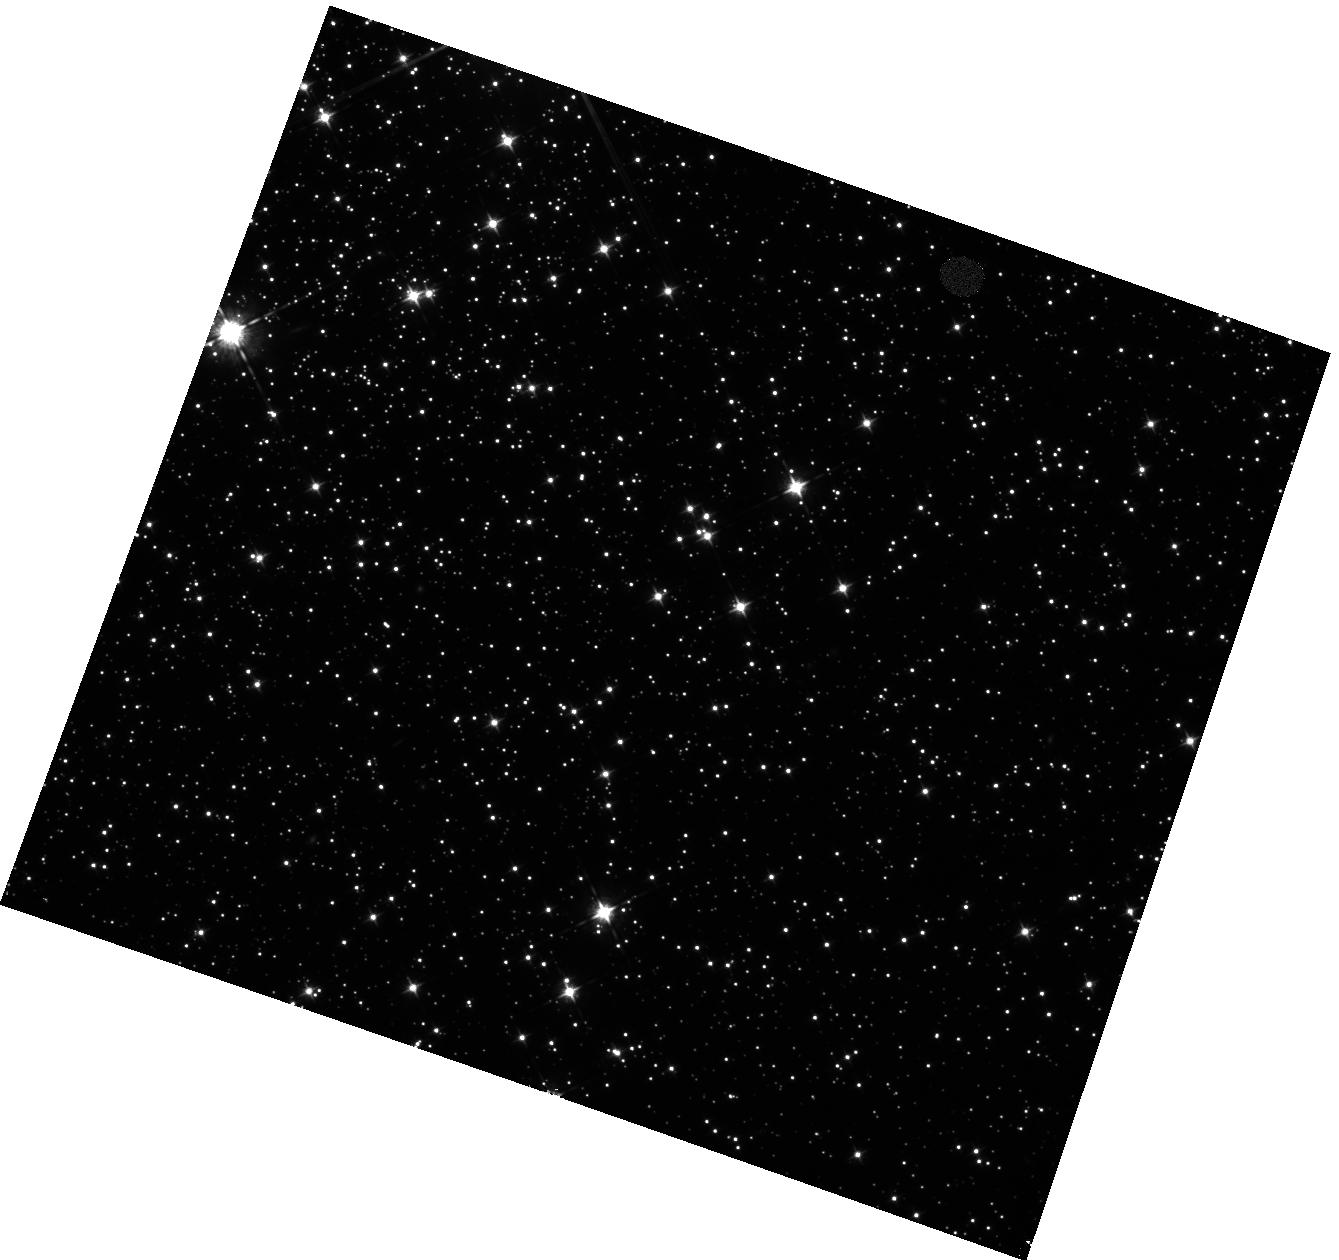
Target: OMEGA-CEN-IPSV
Instrument: WFC3/IR
Filter: F098M
Exposure: 42 min
Observation ID: hst_11916_02_wfc3_ir_f098m_ibc202

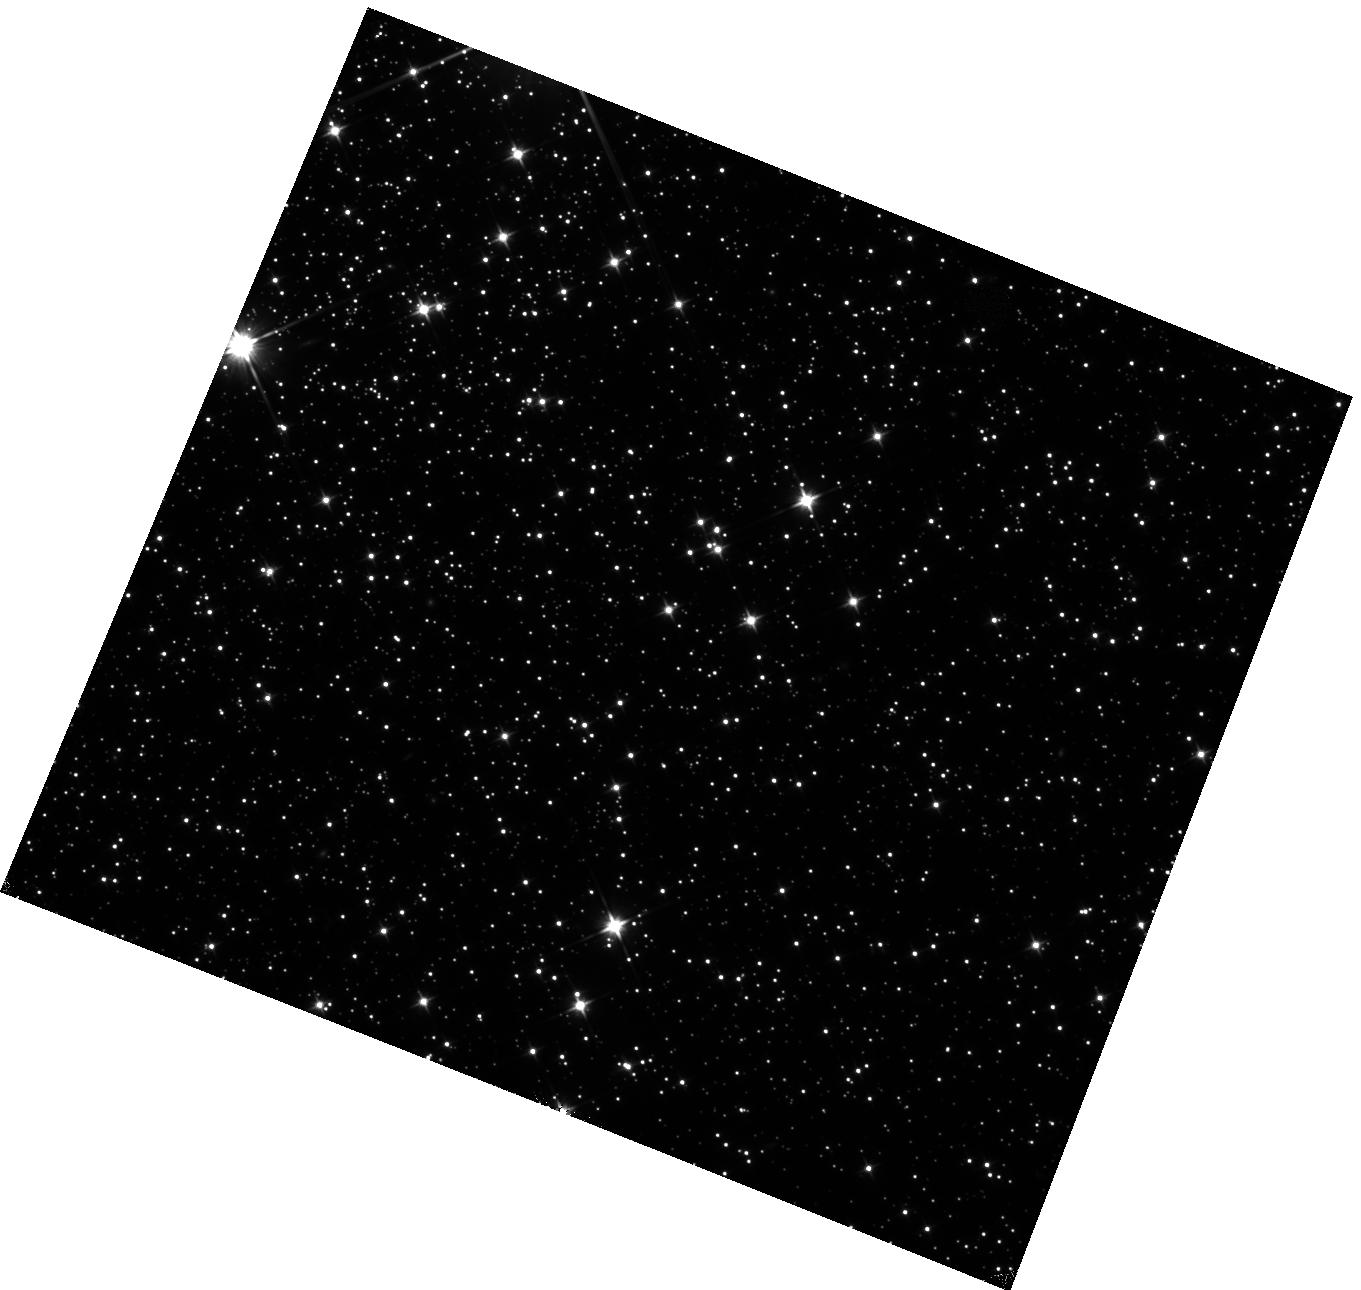
Target: OMEGA-CEN-IPSV
Instrument: WFC3/IR
Filter: F110W
Exposure: 20 min
Observation ID: hst_11916_01_wfc3_ir_f110w_ibc201

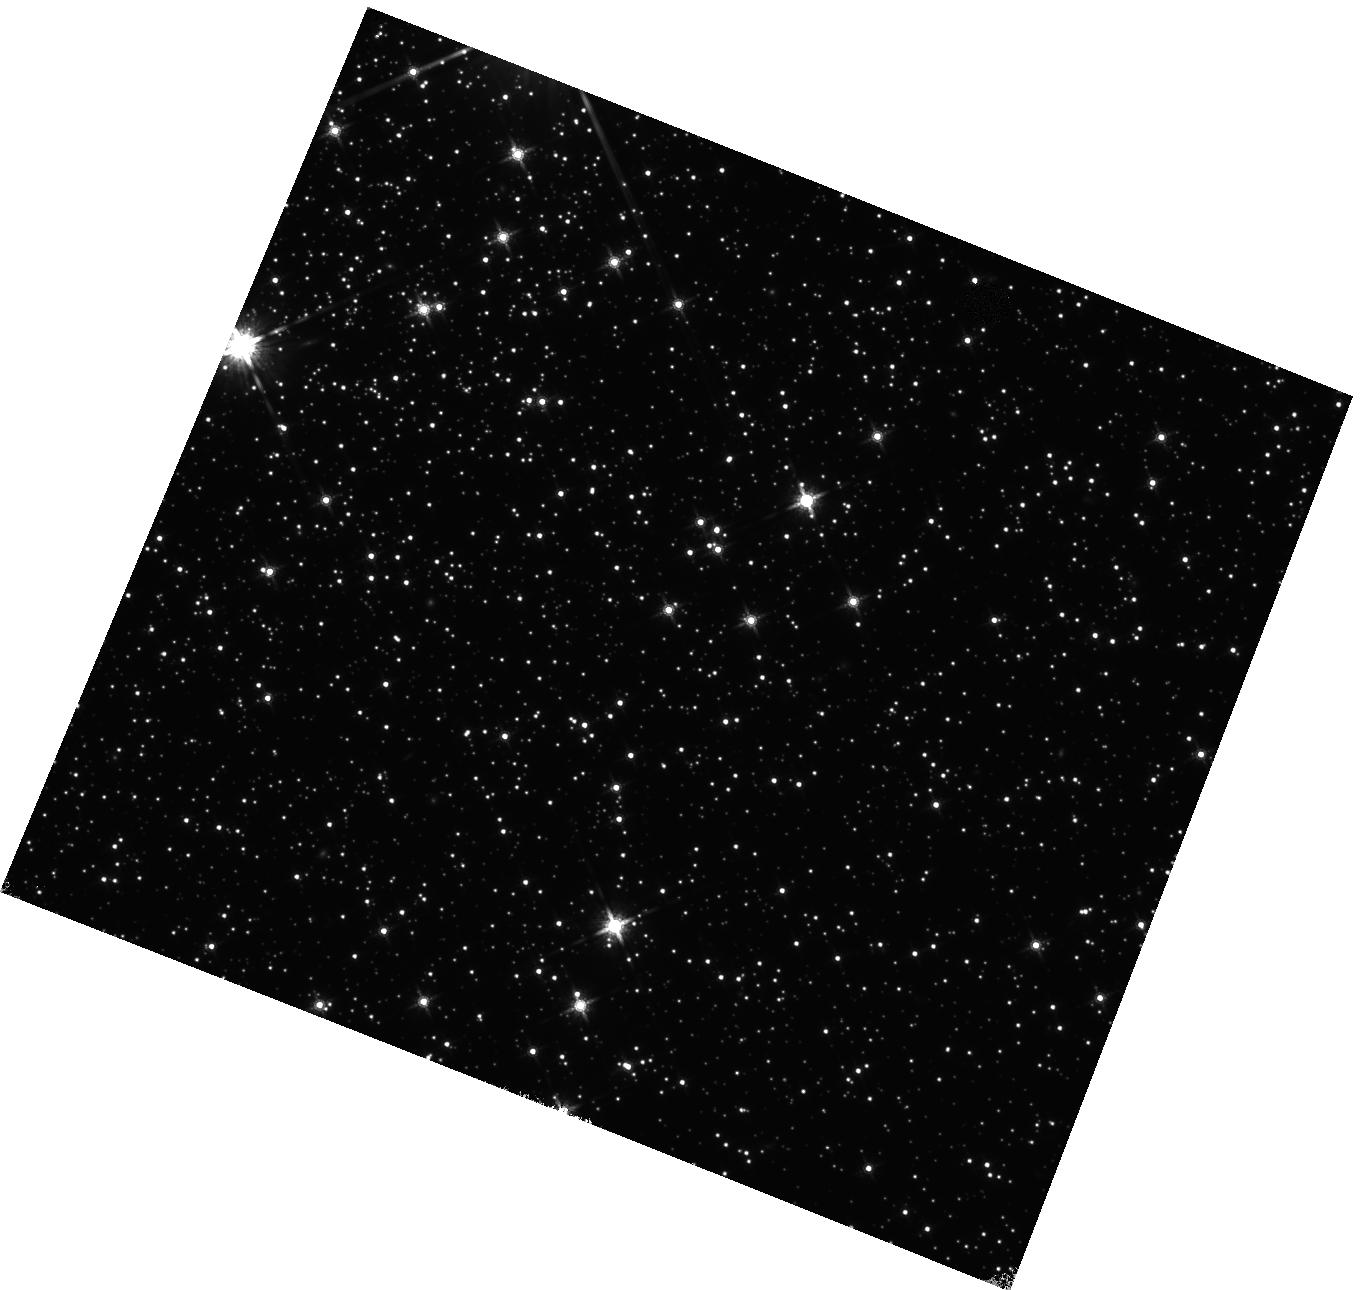
Target: OMEGA-CEN-IPSV
Instrument: WFC3/IR
Filter: F160W
Exposure: 22 min
Observation ID: hst_11916_01_wfc3_ir_f160w_ibc201

IR Intrapixel Sensitivity (PI: Wong, Michael H.)

In order to characterize the periodic intrapixel sensitivity variation (IPSV) of the WFC3 IR array, we will analyze full-frame IR observations of a star field (in the Omega Centauri globular cluster) in three bandpasses (F110W, F160W, and F098M) dithered on an NxN grid. The measurements will be used to quantify systematic trends in aperture photometry of stars with pixel phase, defined as (x mod 1, y mod 1), where (x, y) is the center of the stellar image at subpixel precision. Grid sizes of N=2 and N=3 are justifed in Additional Comments of Proposal Description.